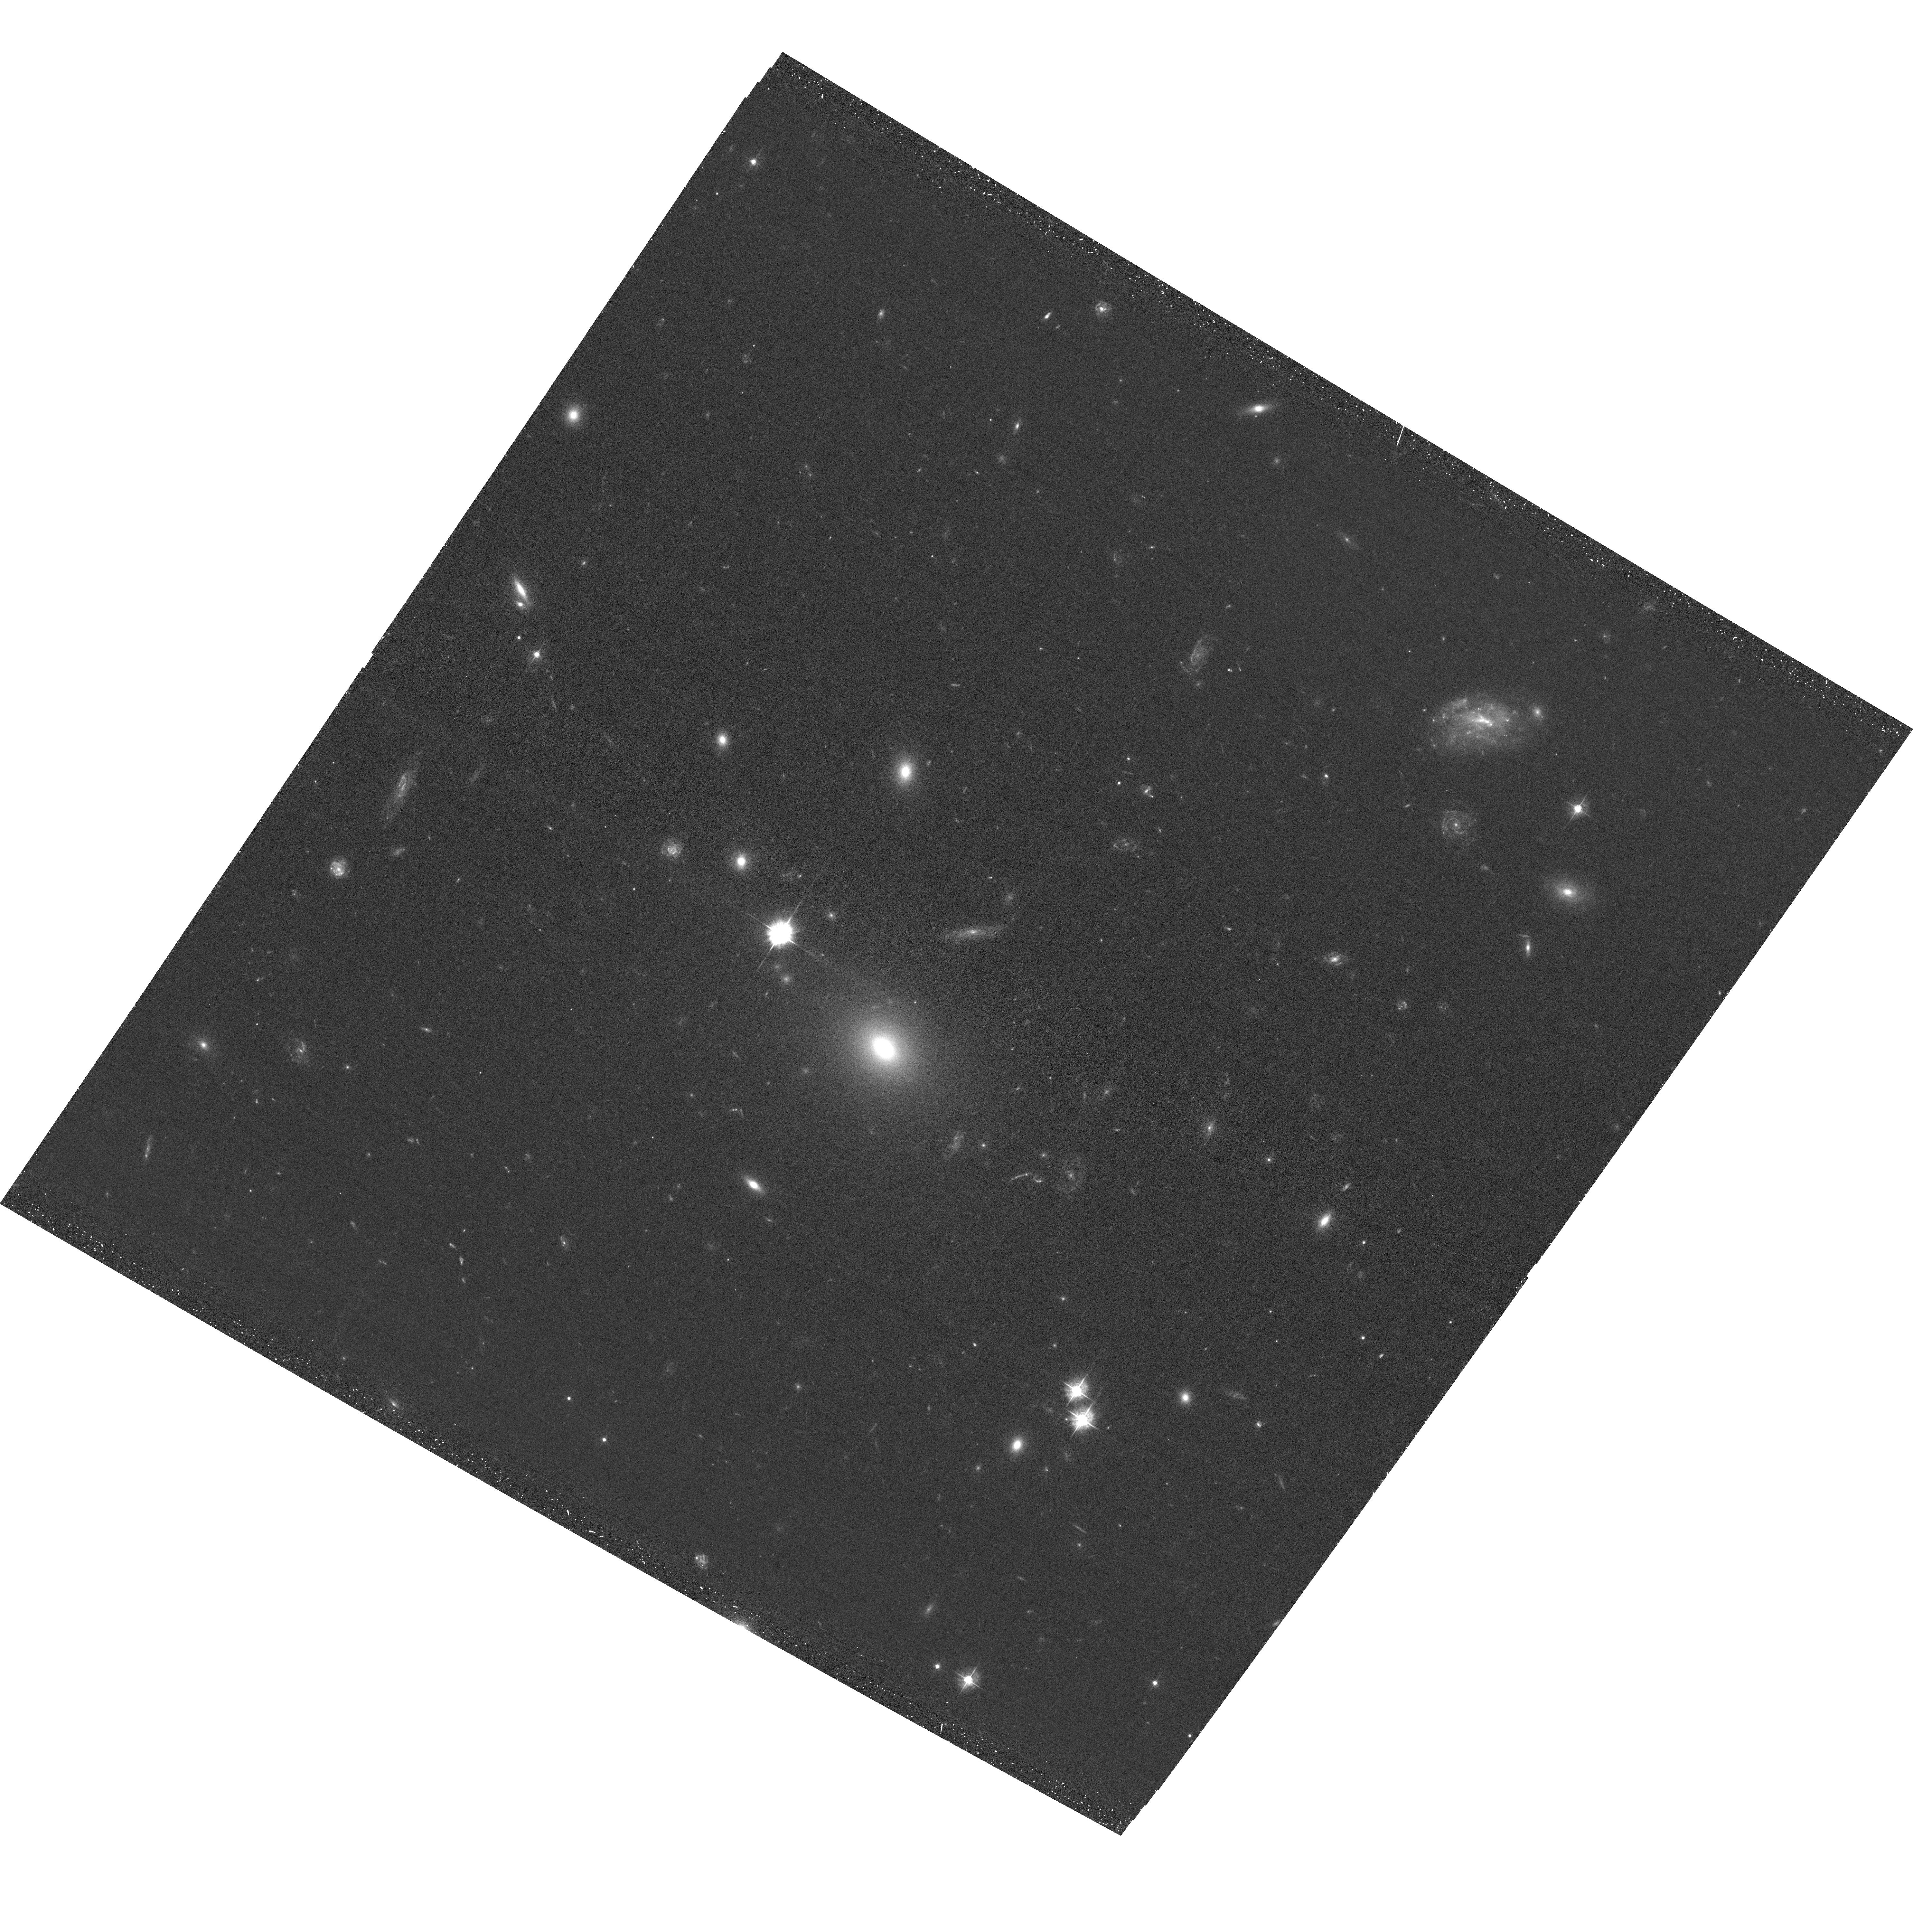
Target: RX-J10074257+3800462
Instrument: ACS/WFC
Filter: F435W
Exposure: 38 min
Observation ID: hst_15443_01_acs_wfc_f435w_jdrt01

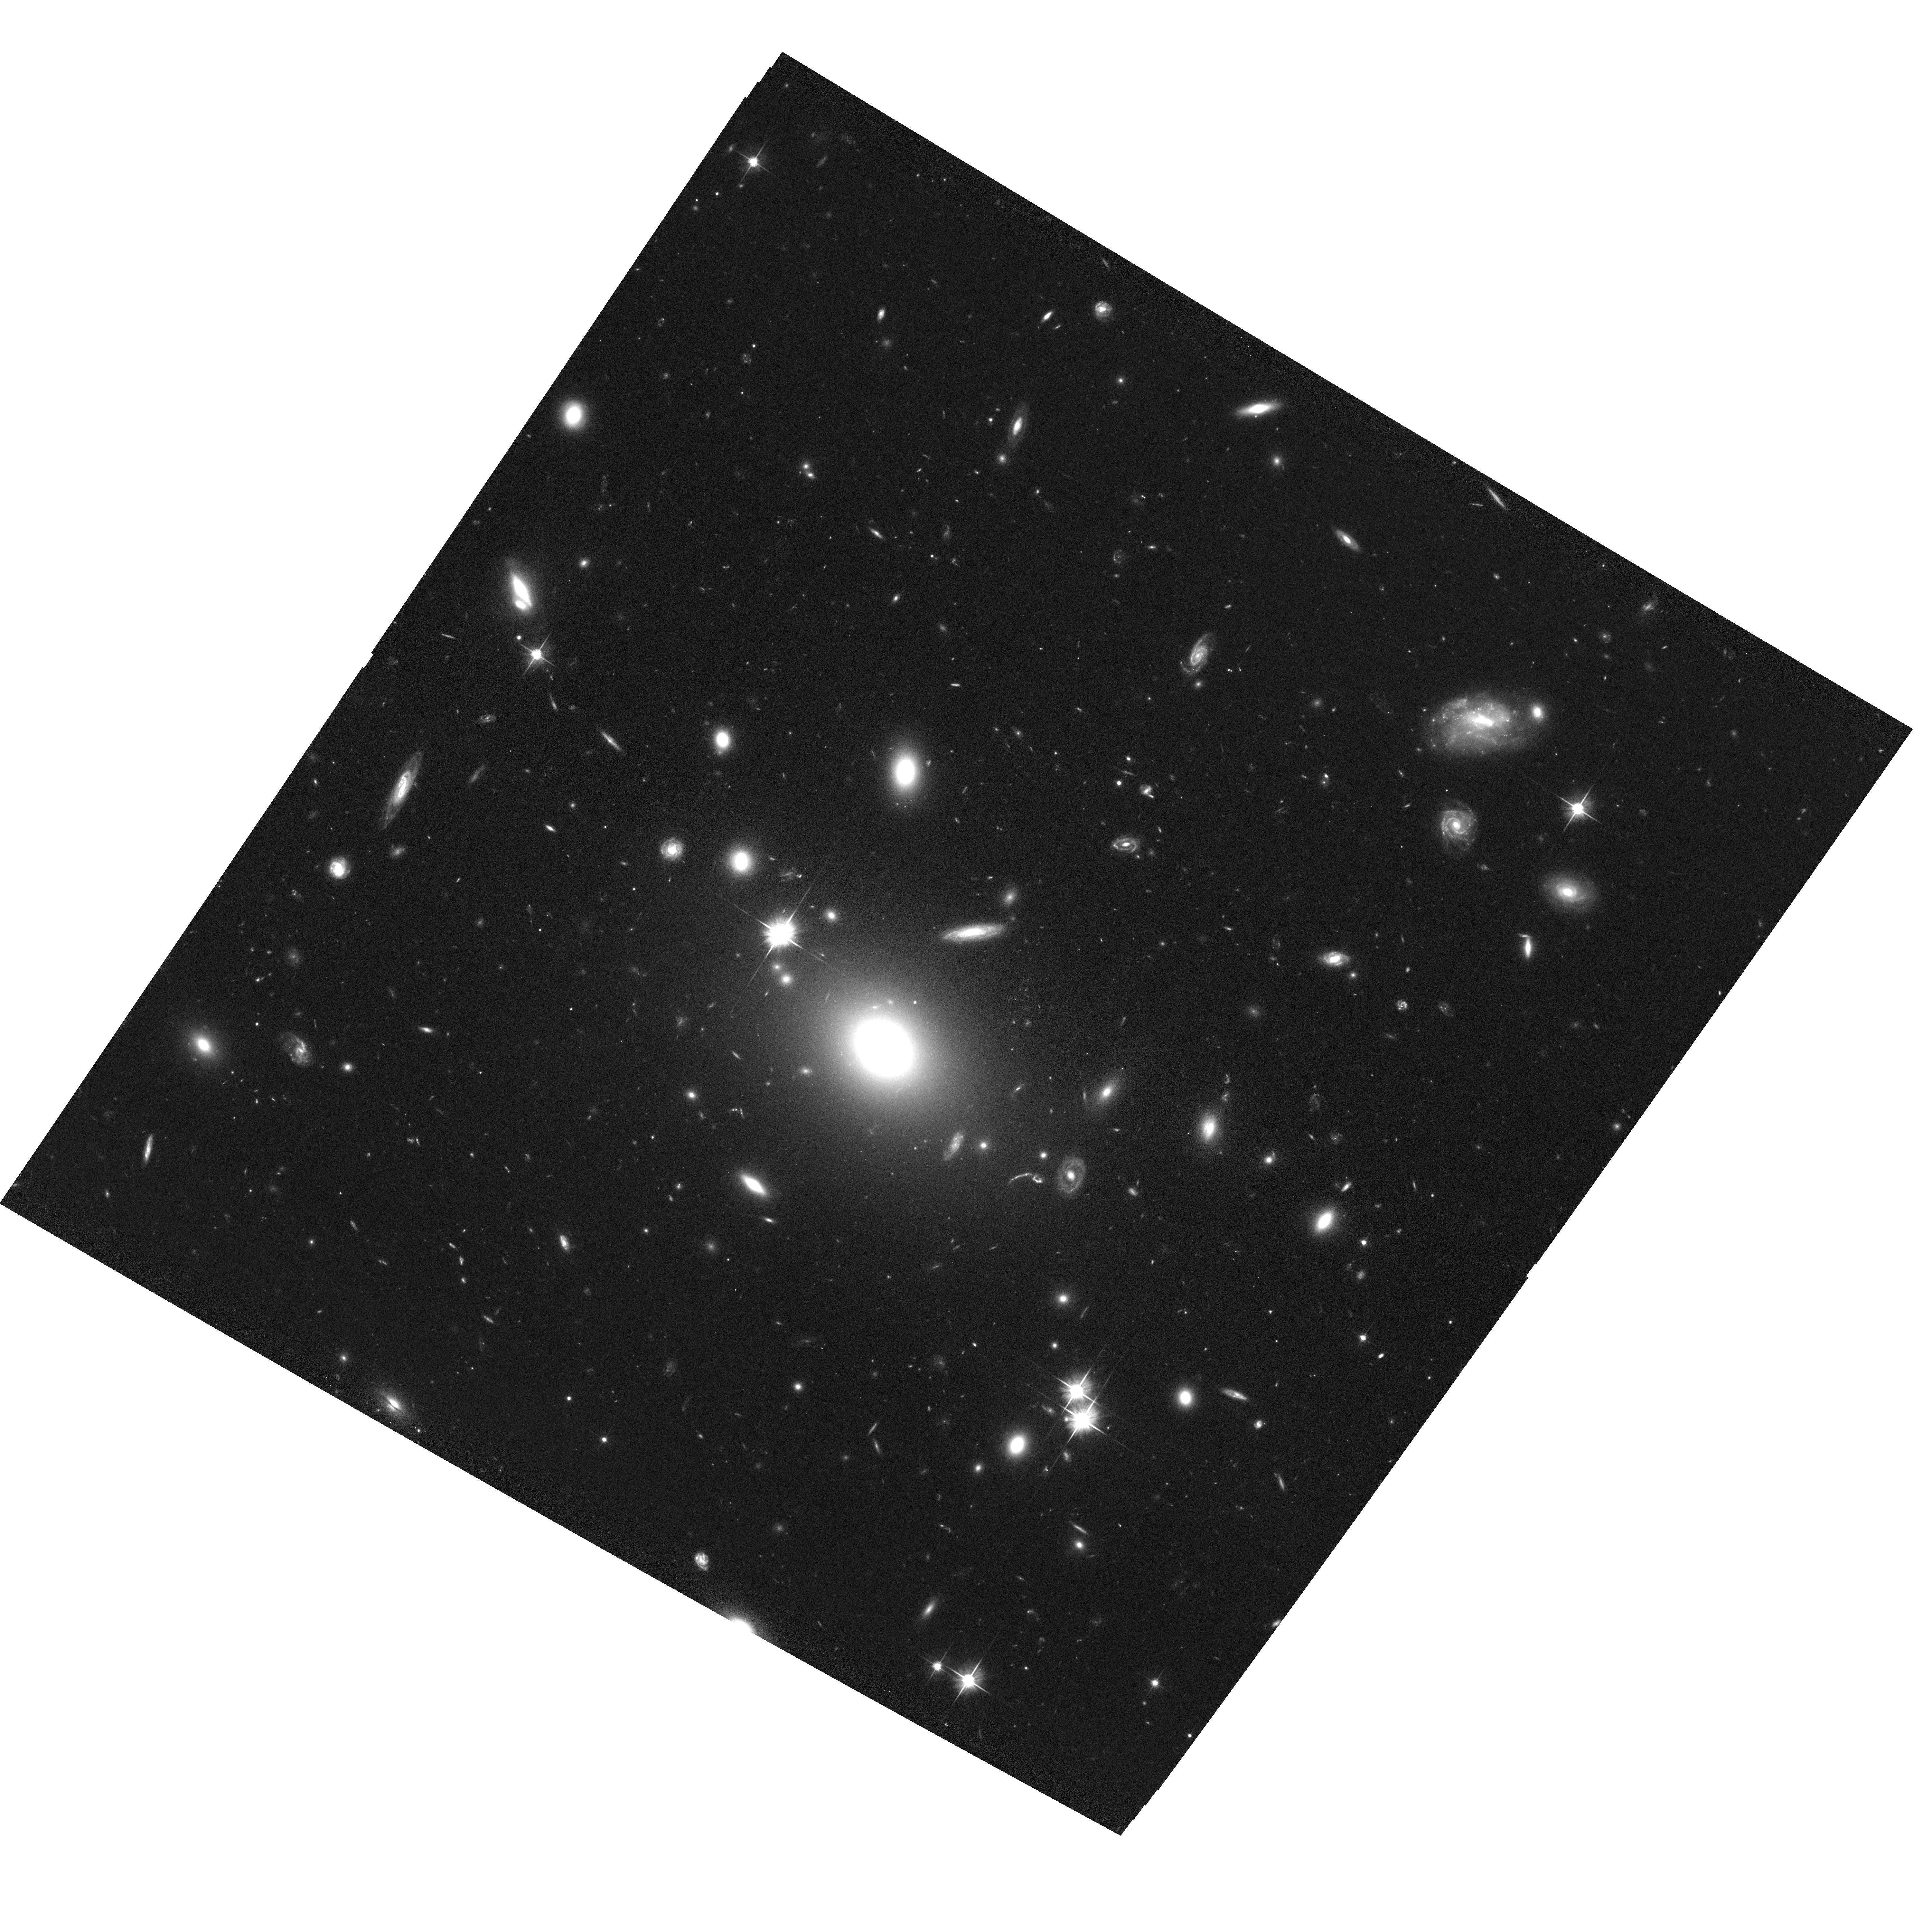
Target: RX-J10074257+3800462
Instrument: ACS/WFC
Filter: F606W
Exposure: 1.2 h
Observation ID: hst_15443_01_acs_wfc_f606w_jdrt01

Unveiling the Nature of Fossil Groups of Galaxies with XMM-Newton-HST (PI: Dupke, Renato A.)

Fossil groups present a puzzle to theories of structure formation. Despite the low number of bright galaxies, their high velocity dispersions and high T X seem to indicate cluster-like gravitational potential wells. The measured concentration parameters seem to be high indicating early formation epochs but some recent observations contradict that scenario. We propose a discriminatory test, using intracluster light to mass ratio, combining short XMM and HST observations for a classic massive fossil group. We will use a newly developed method for measuring ICL that is independent of arbitrary assumptions about light distribution and that has provided new robust results. This test will allow us to set independent constraints on formation mechanisms and ages of these peculiar (but numerous) systems.